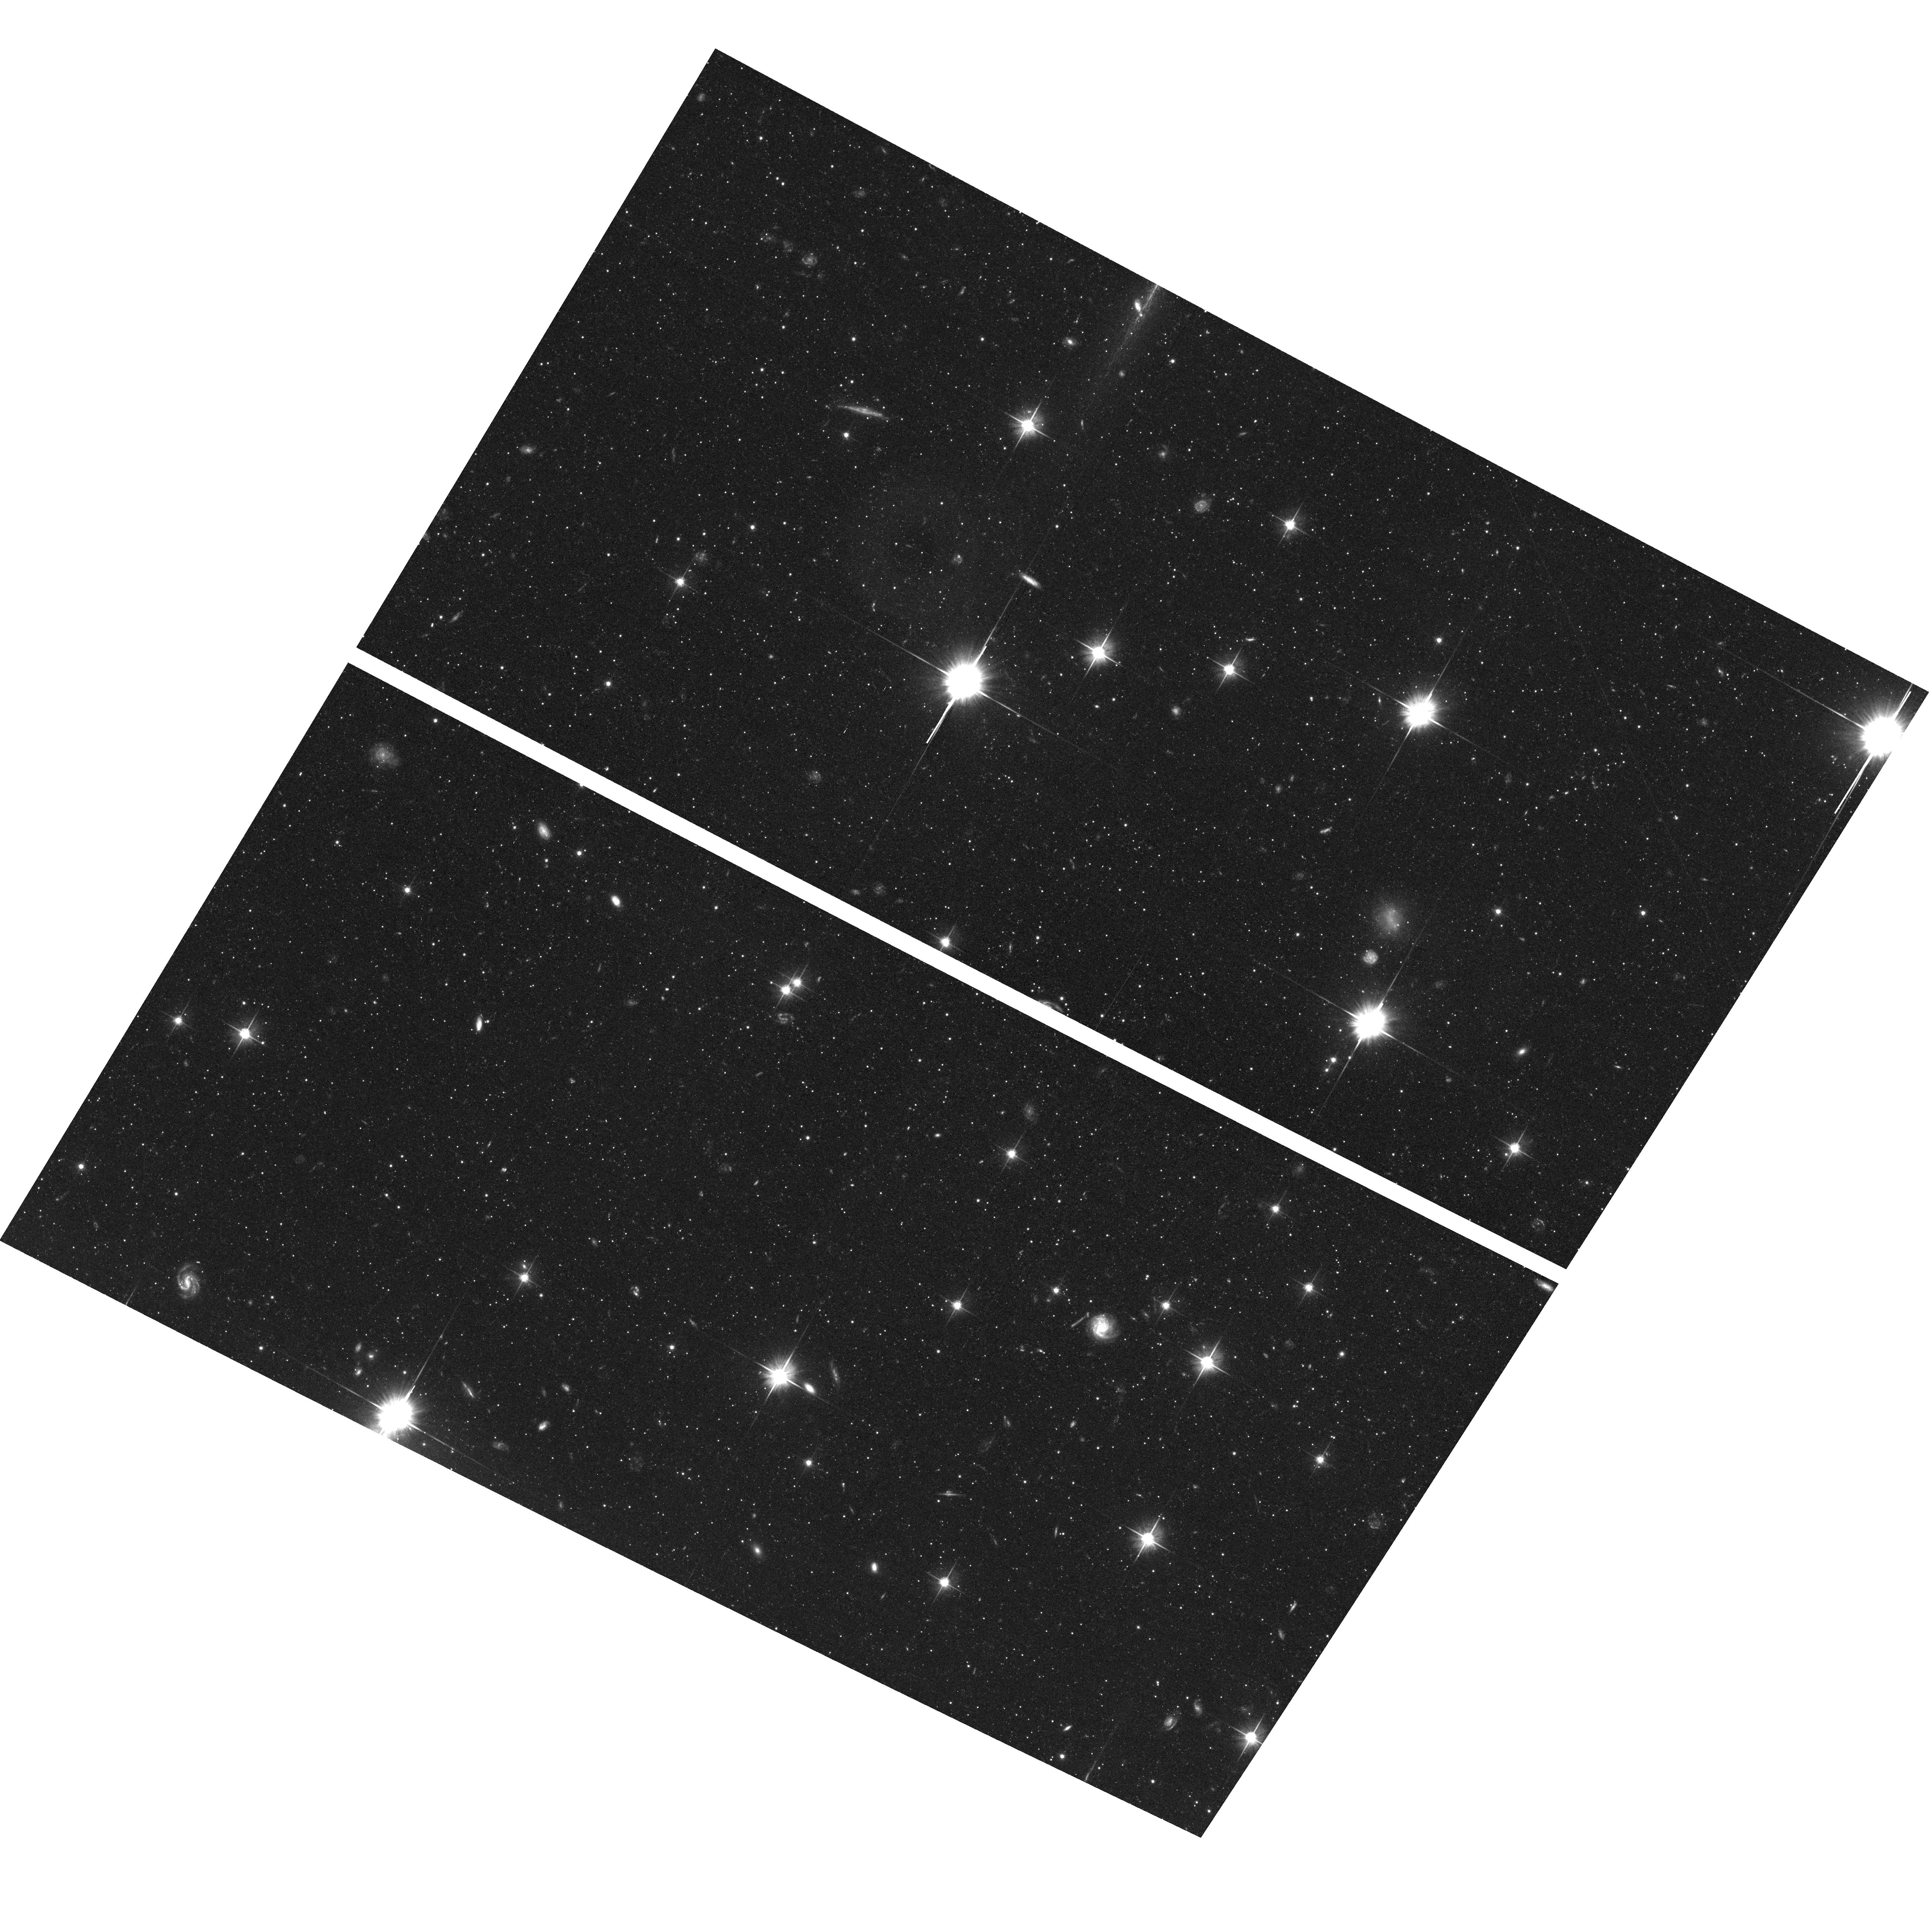
Target: field at RA 9.376°, Dec 39.269°
Instrument: ACS/WFC
Filter: F606W
Exposure: 56 min
Observation ID: hst_11658_06_acs_wfc_f606w_jb6f06

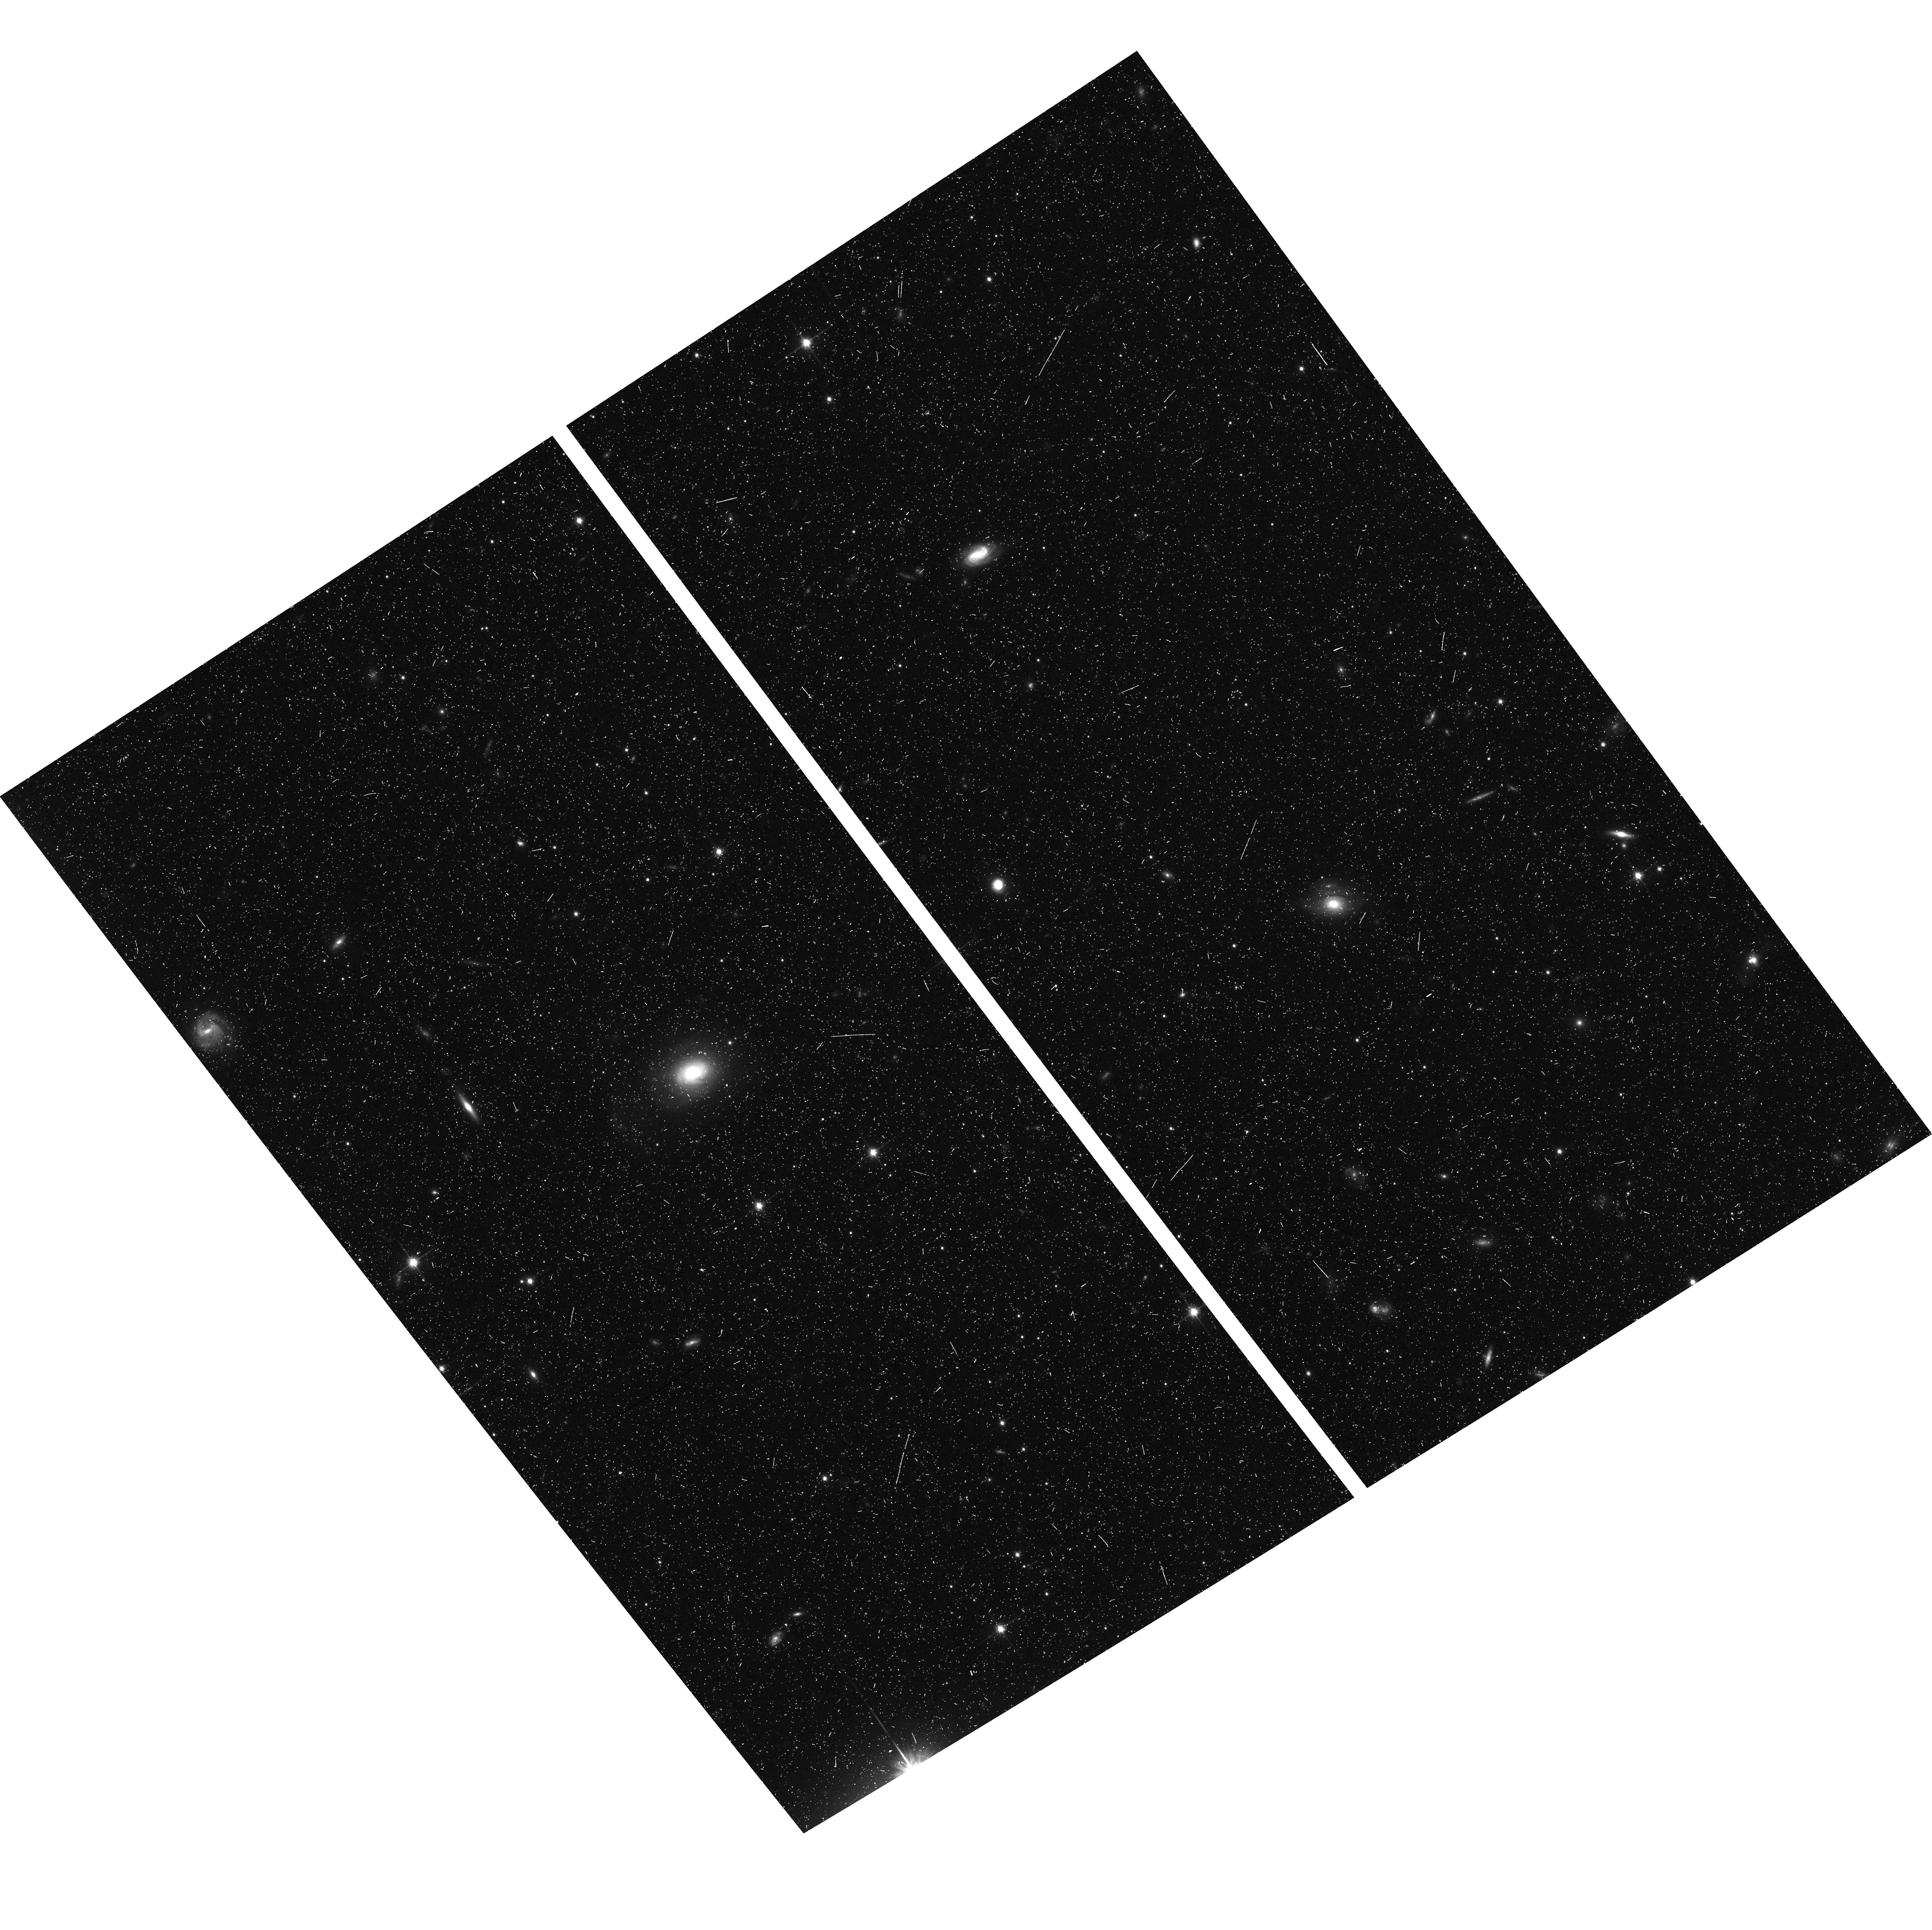
Target: field at RA 10.112°, Dec 39.336°
Instrument: ACS/WFC
Filter: F814W
Exposure: 20 min
Observation ID: hst_11658_71_acs_wfc_f814w_jb6f71

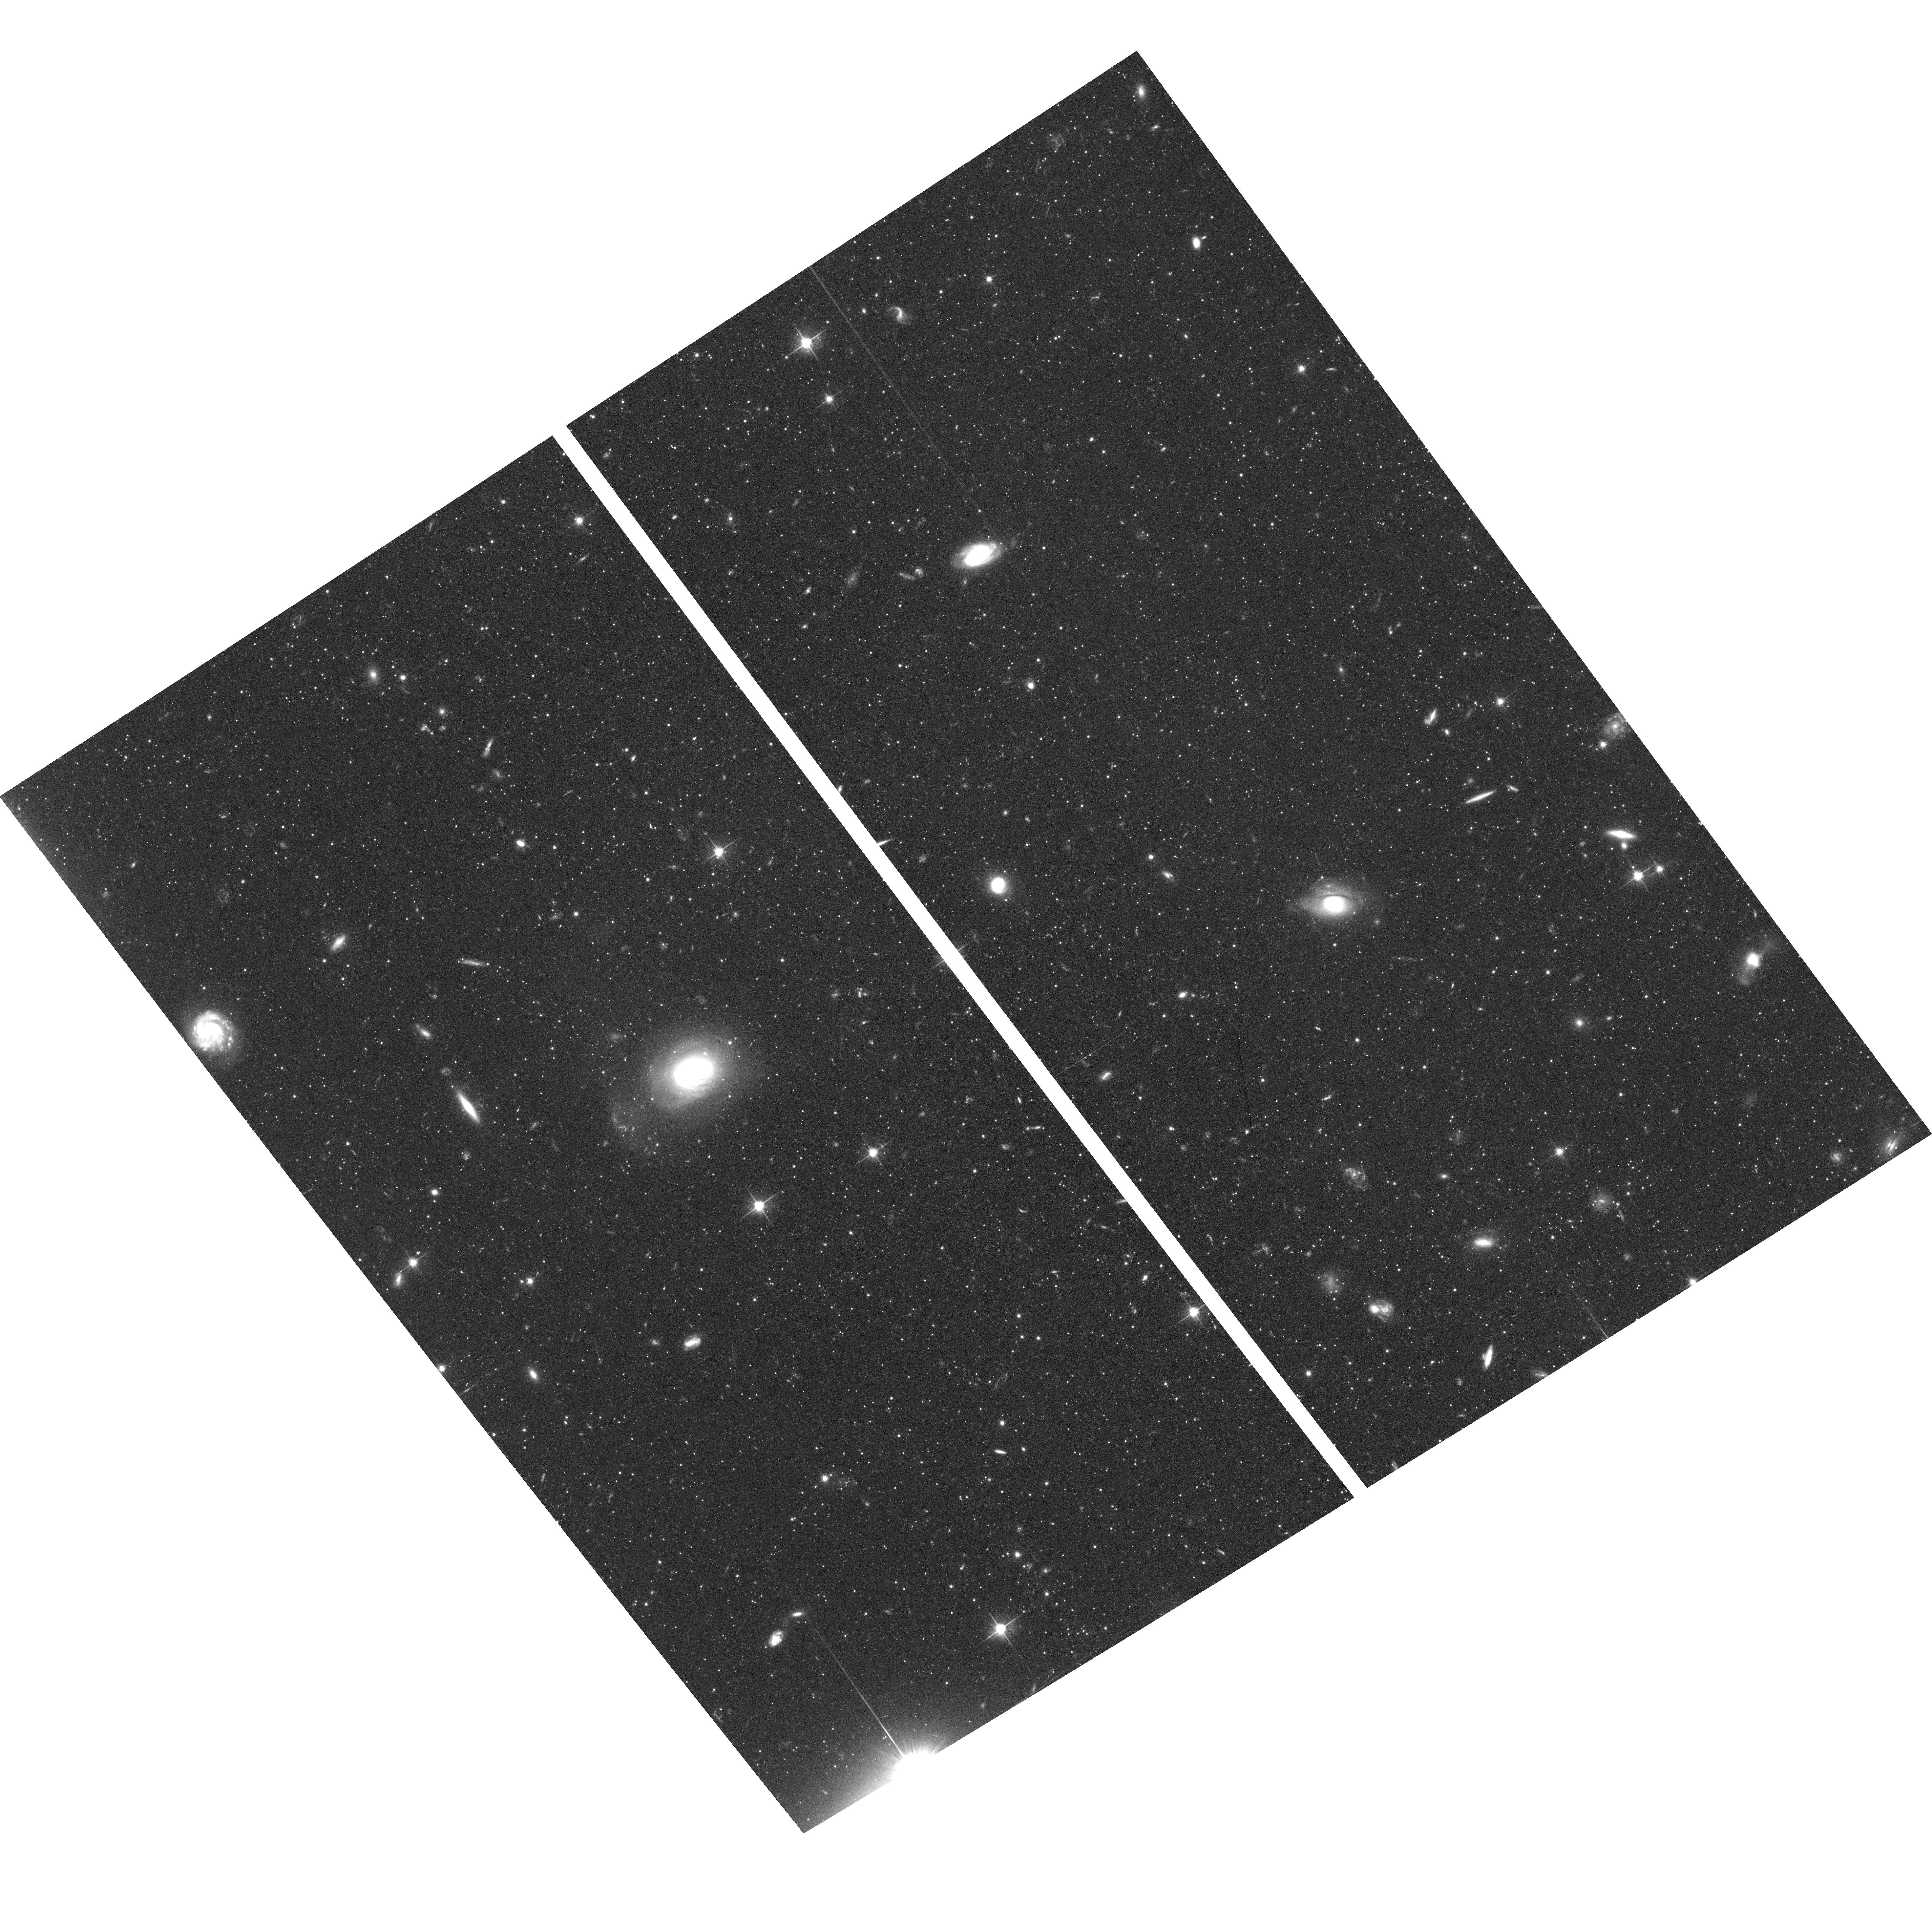
Target: field at RA 10.112°, Dec 39.336°
Instrument: ACS/WFC
Filter: F606W
Exposure: 54 min
Observation ID: hst_11658_71_acs_wfc_f606w_jb6f71

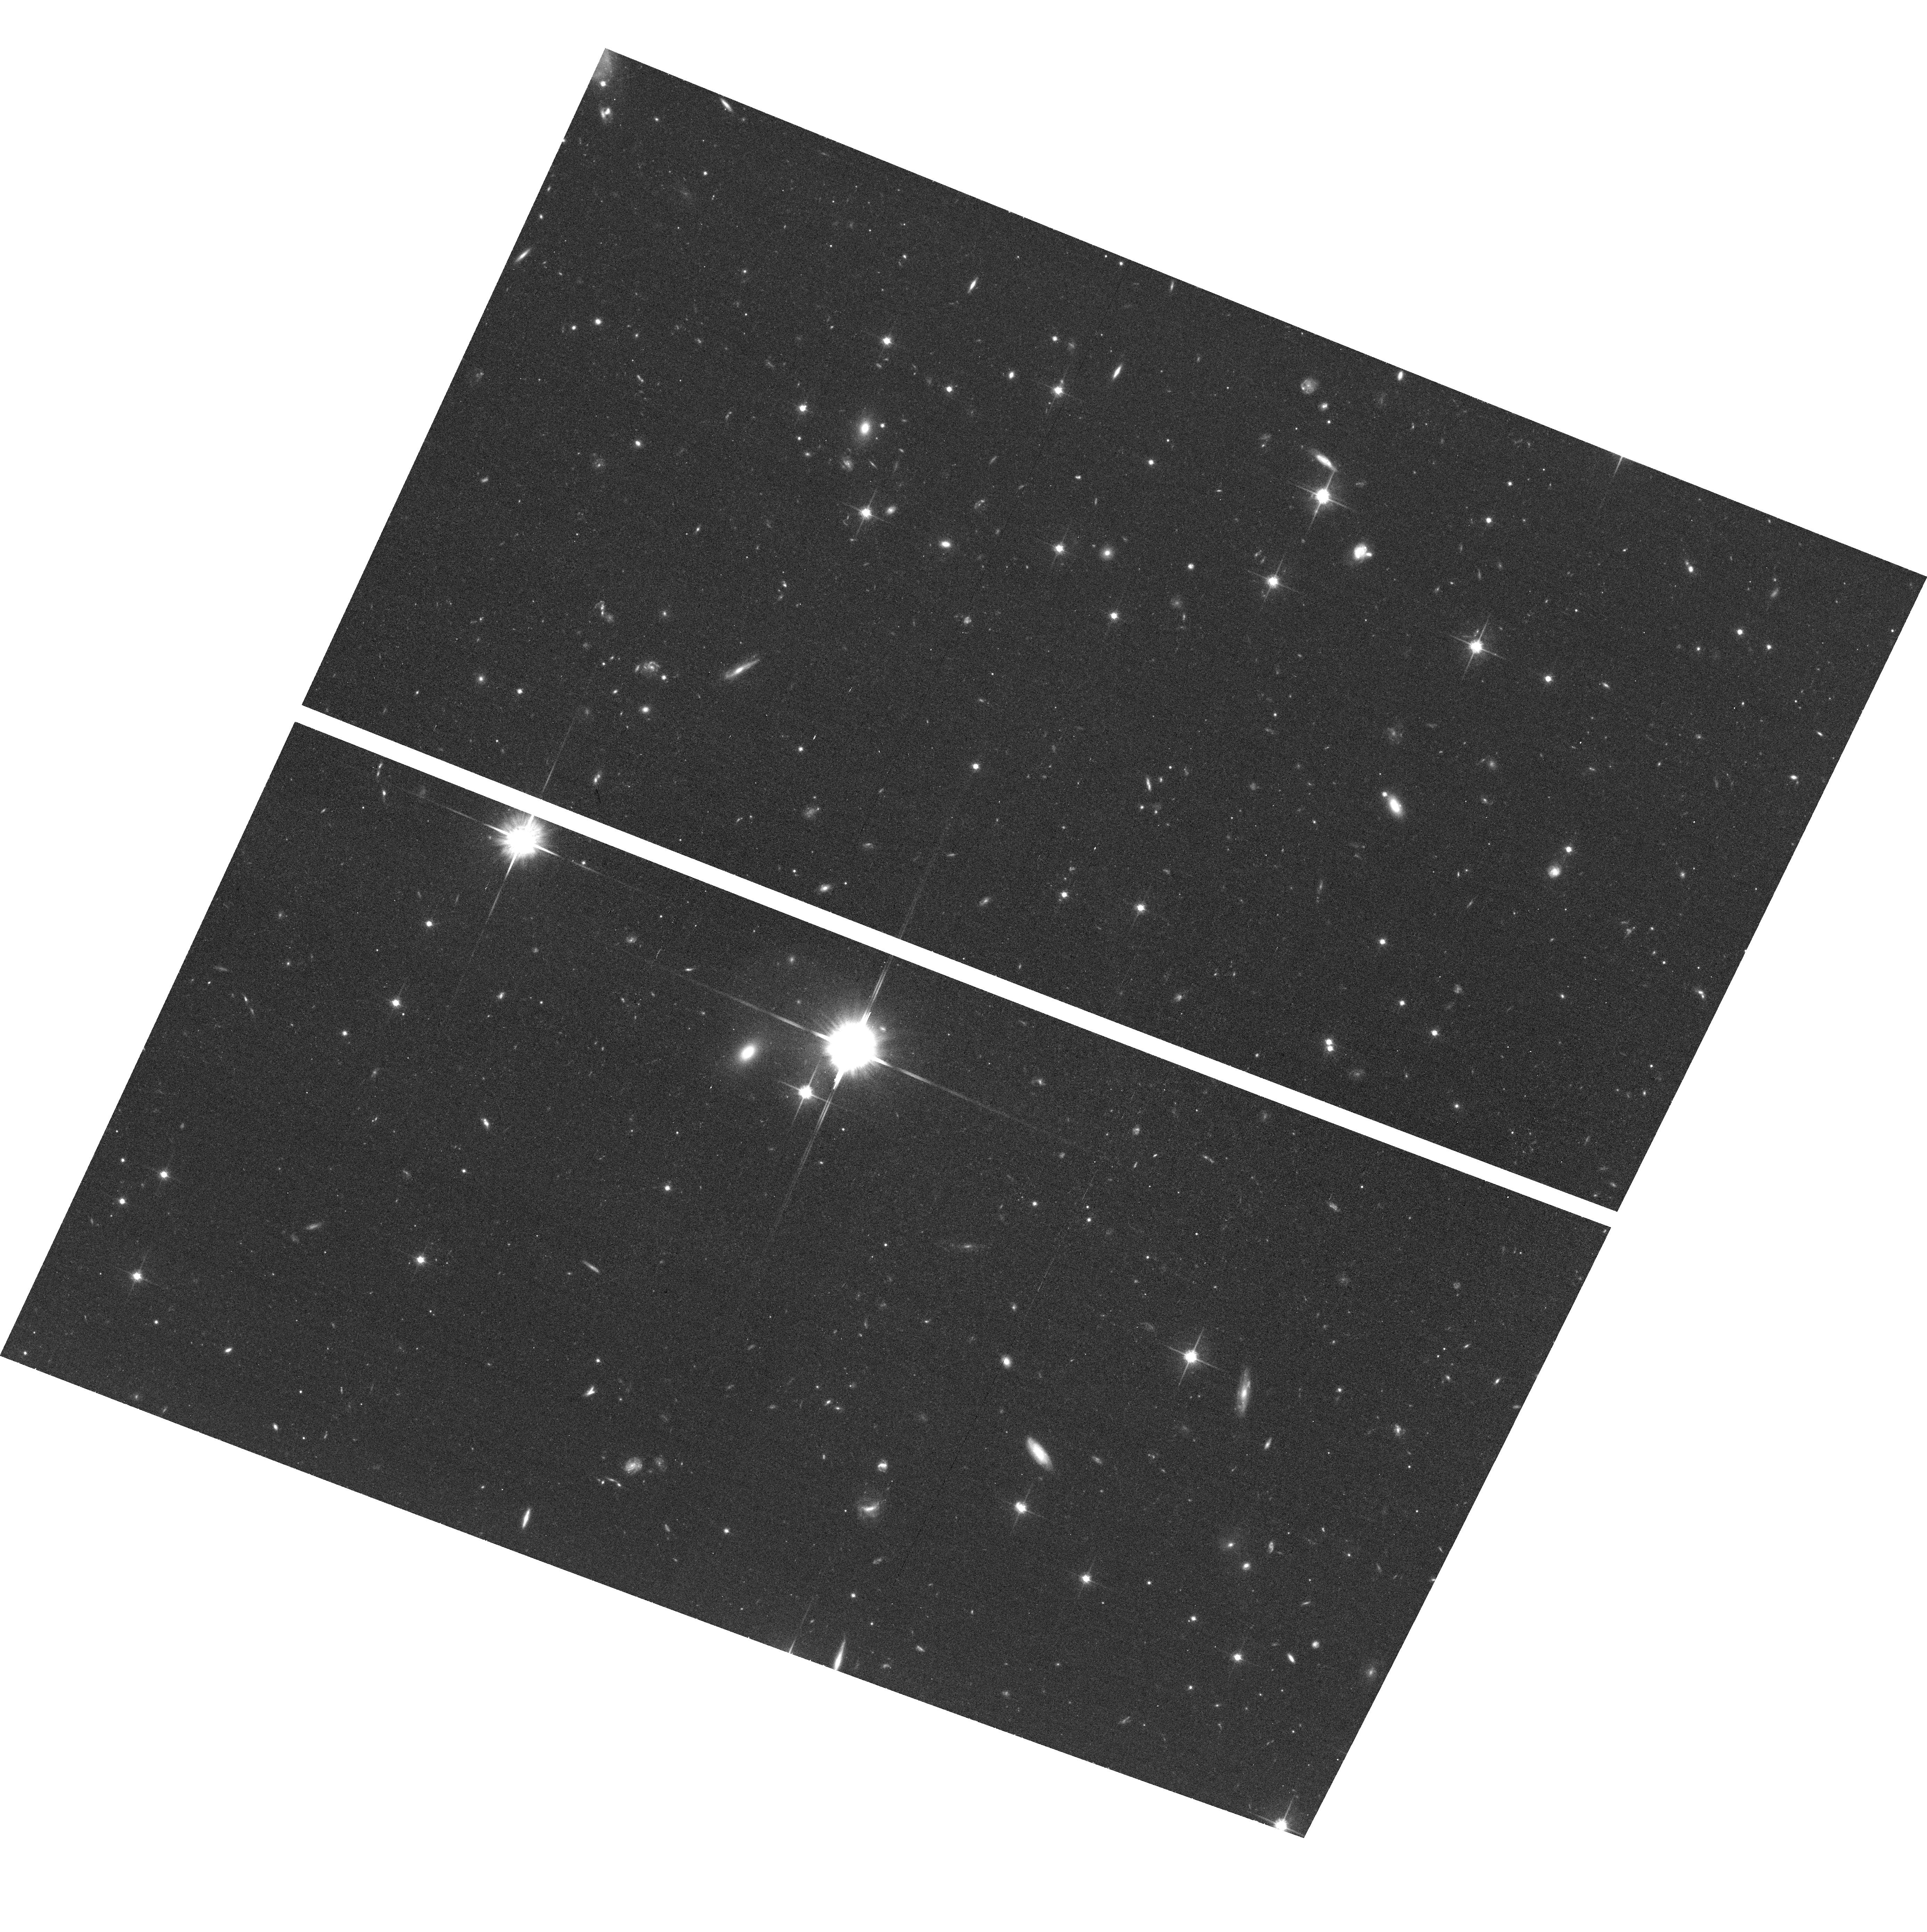
Target: field at RA 7.829°, Dec 37.589°
Instrument: ACS/WFC
Filter: F814W
Exposure: 42 min
Observation ID: hst_11658_14_acs_wfc_f814w_jb6f14

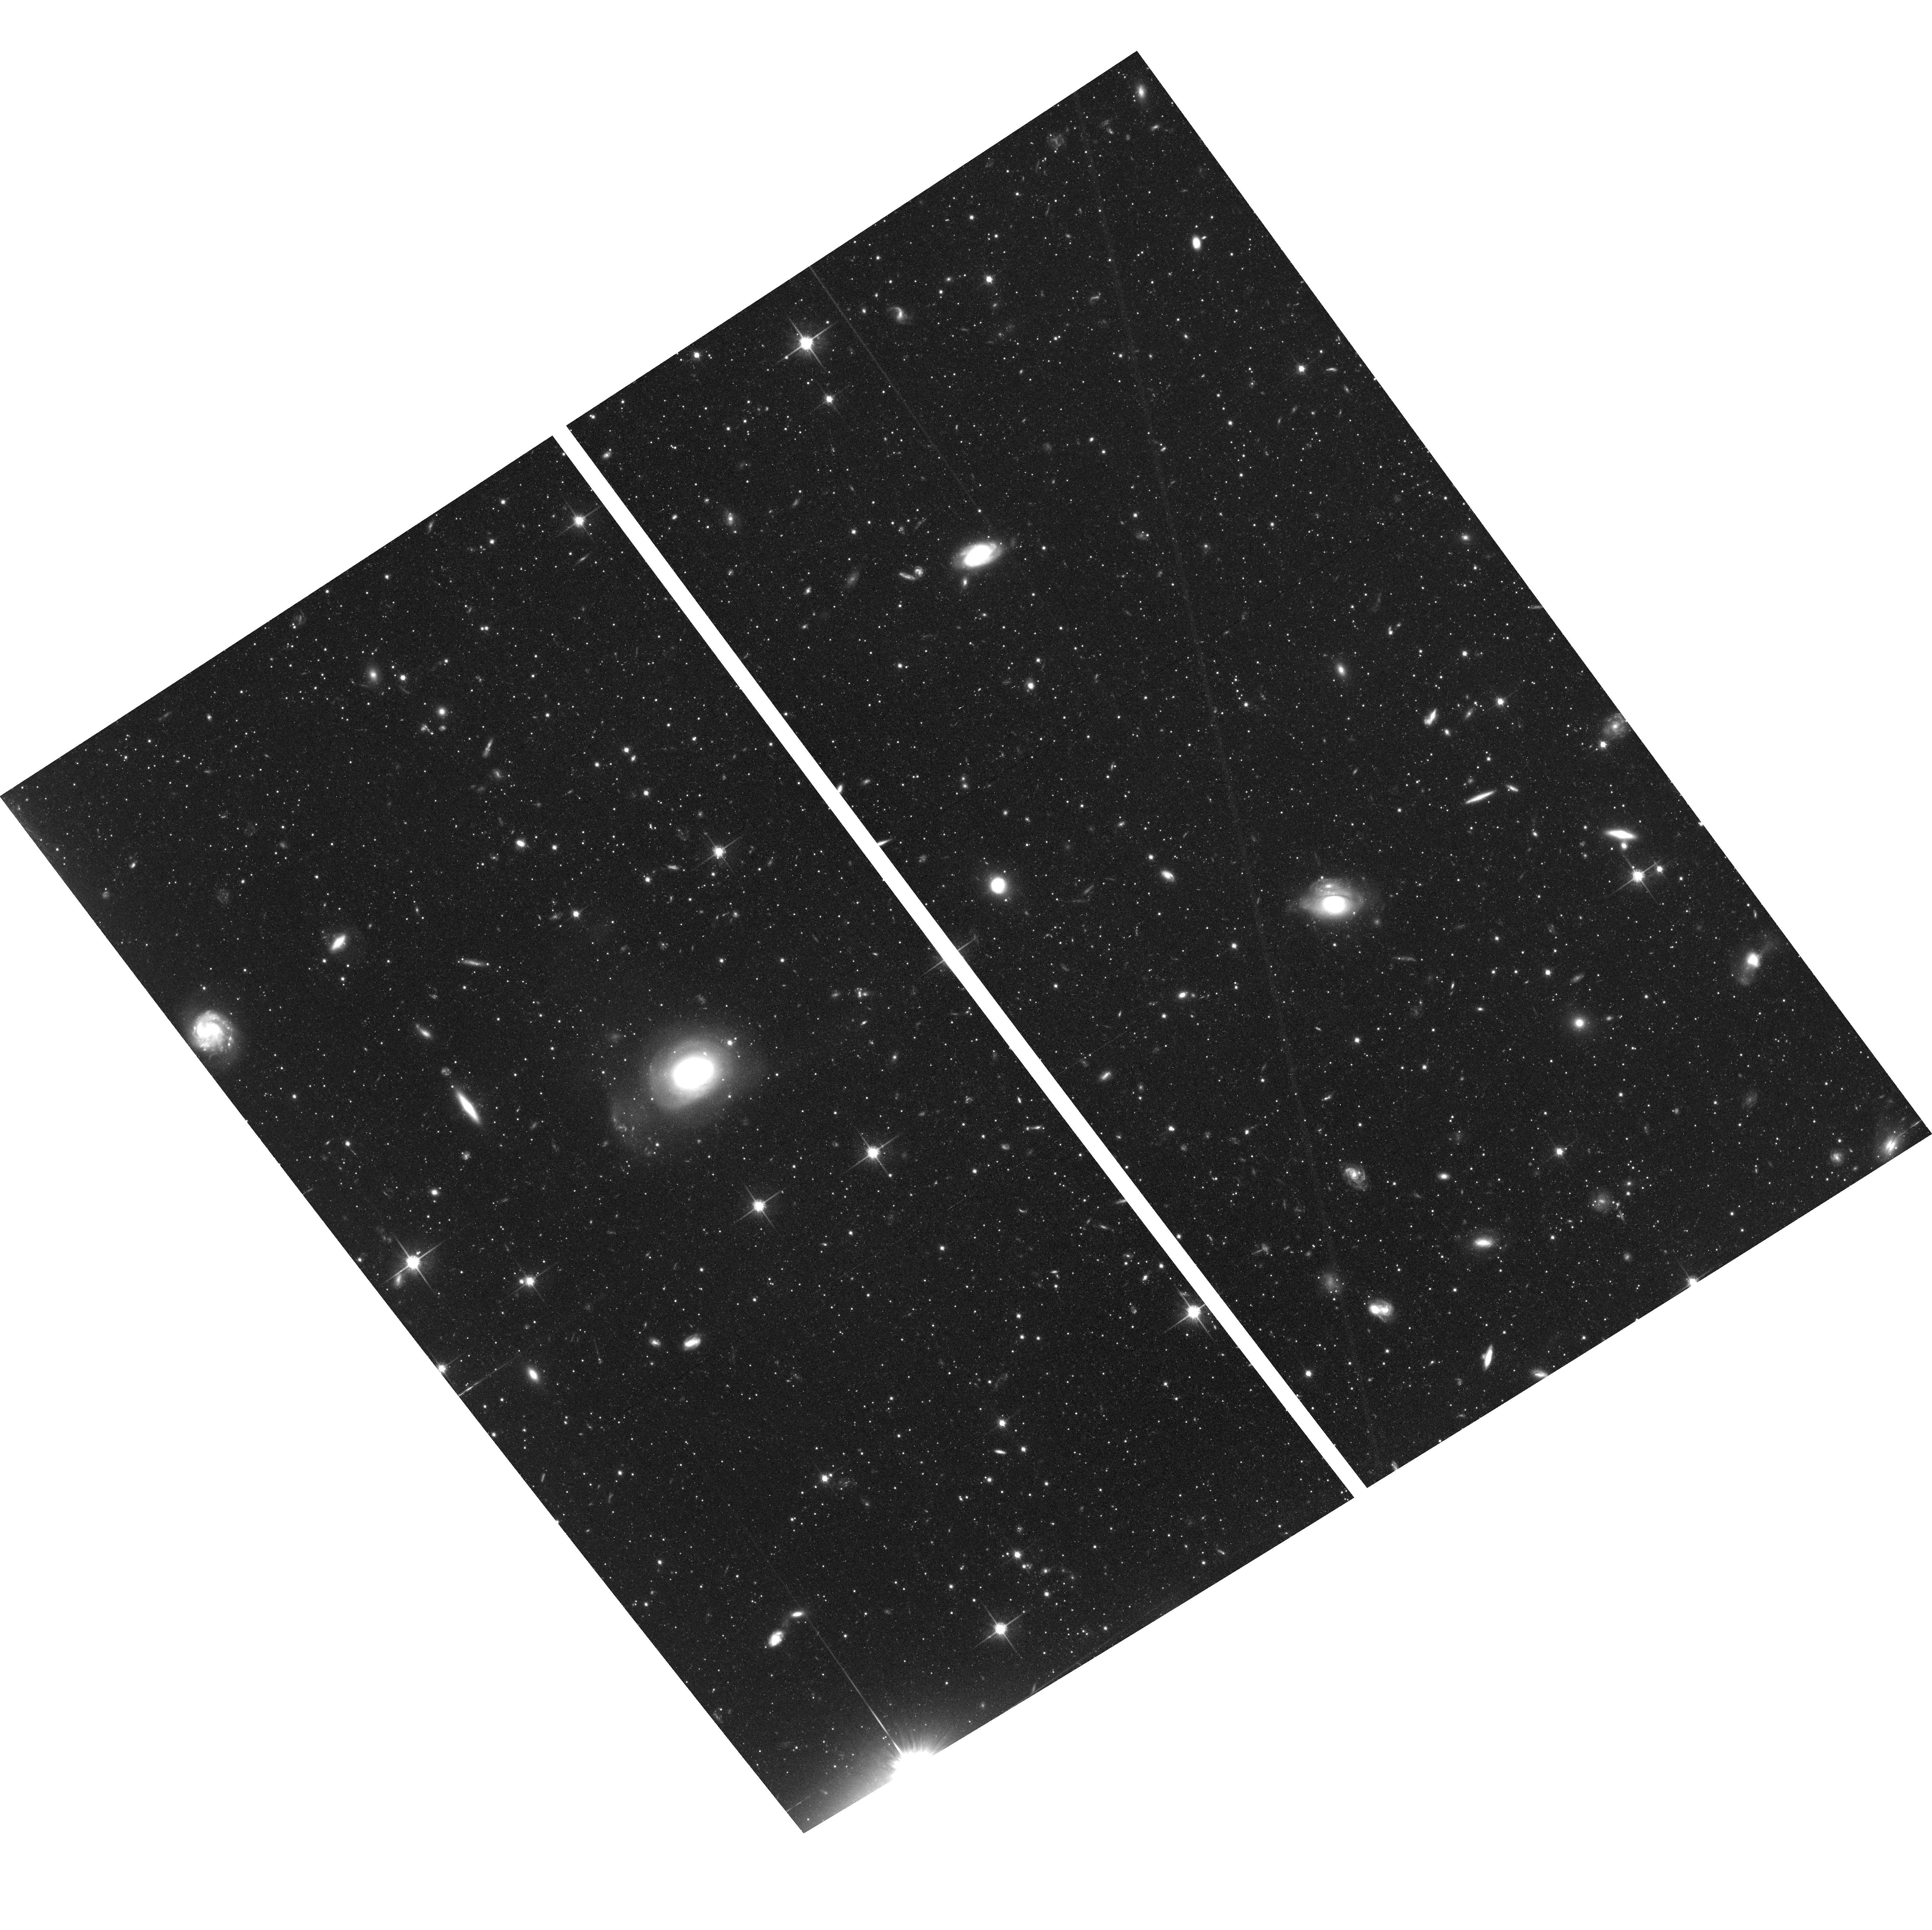
Target: field at RA 10.112°, Dec 39.336°
Instrument: ACS/WFC
Filter: F814W
Exposure: 2.4 h
Observation ID: hst_11658_07_acs_wfc_f814w_jb6f07

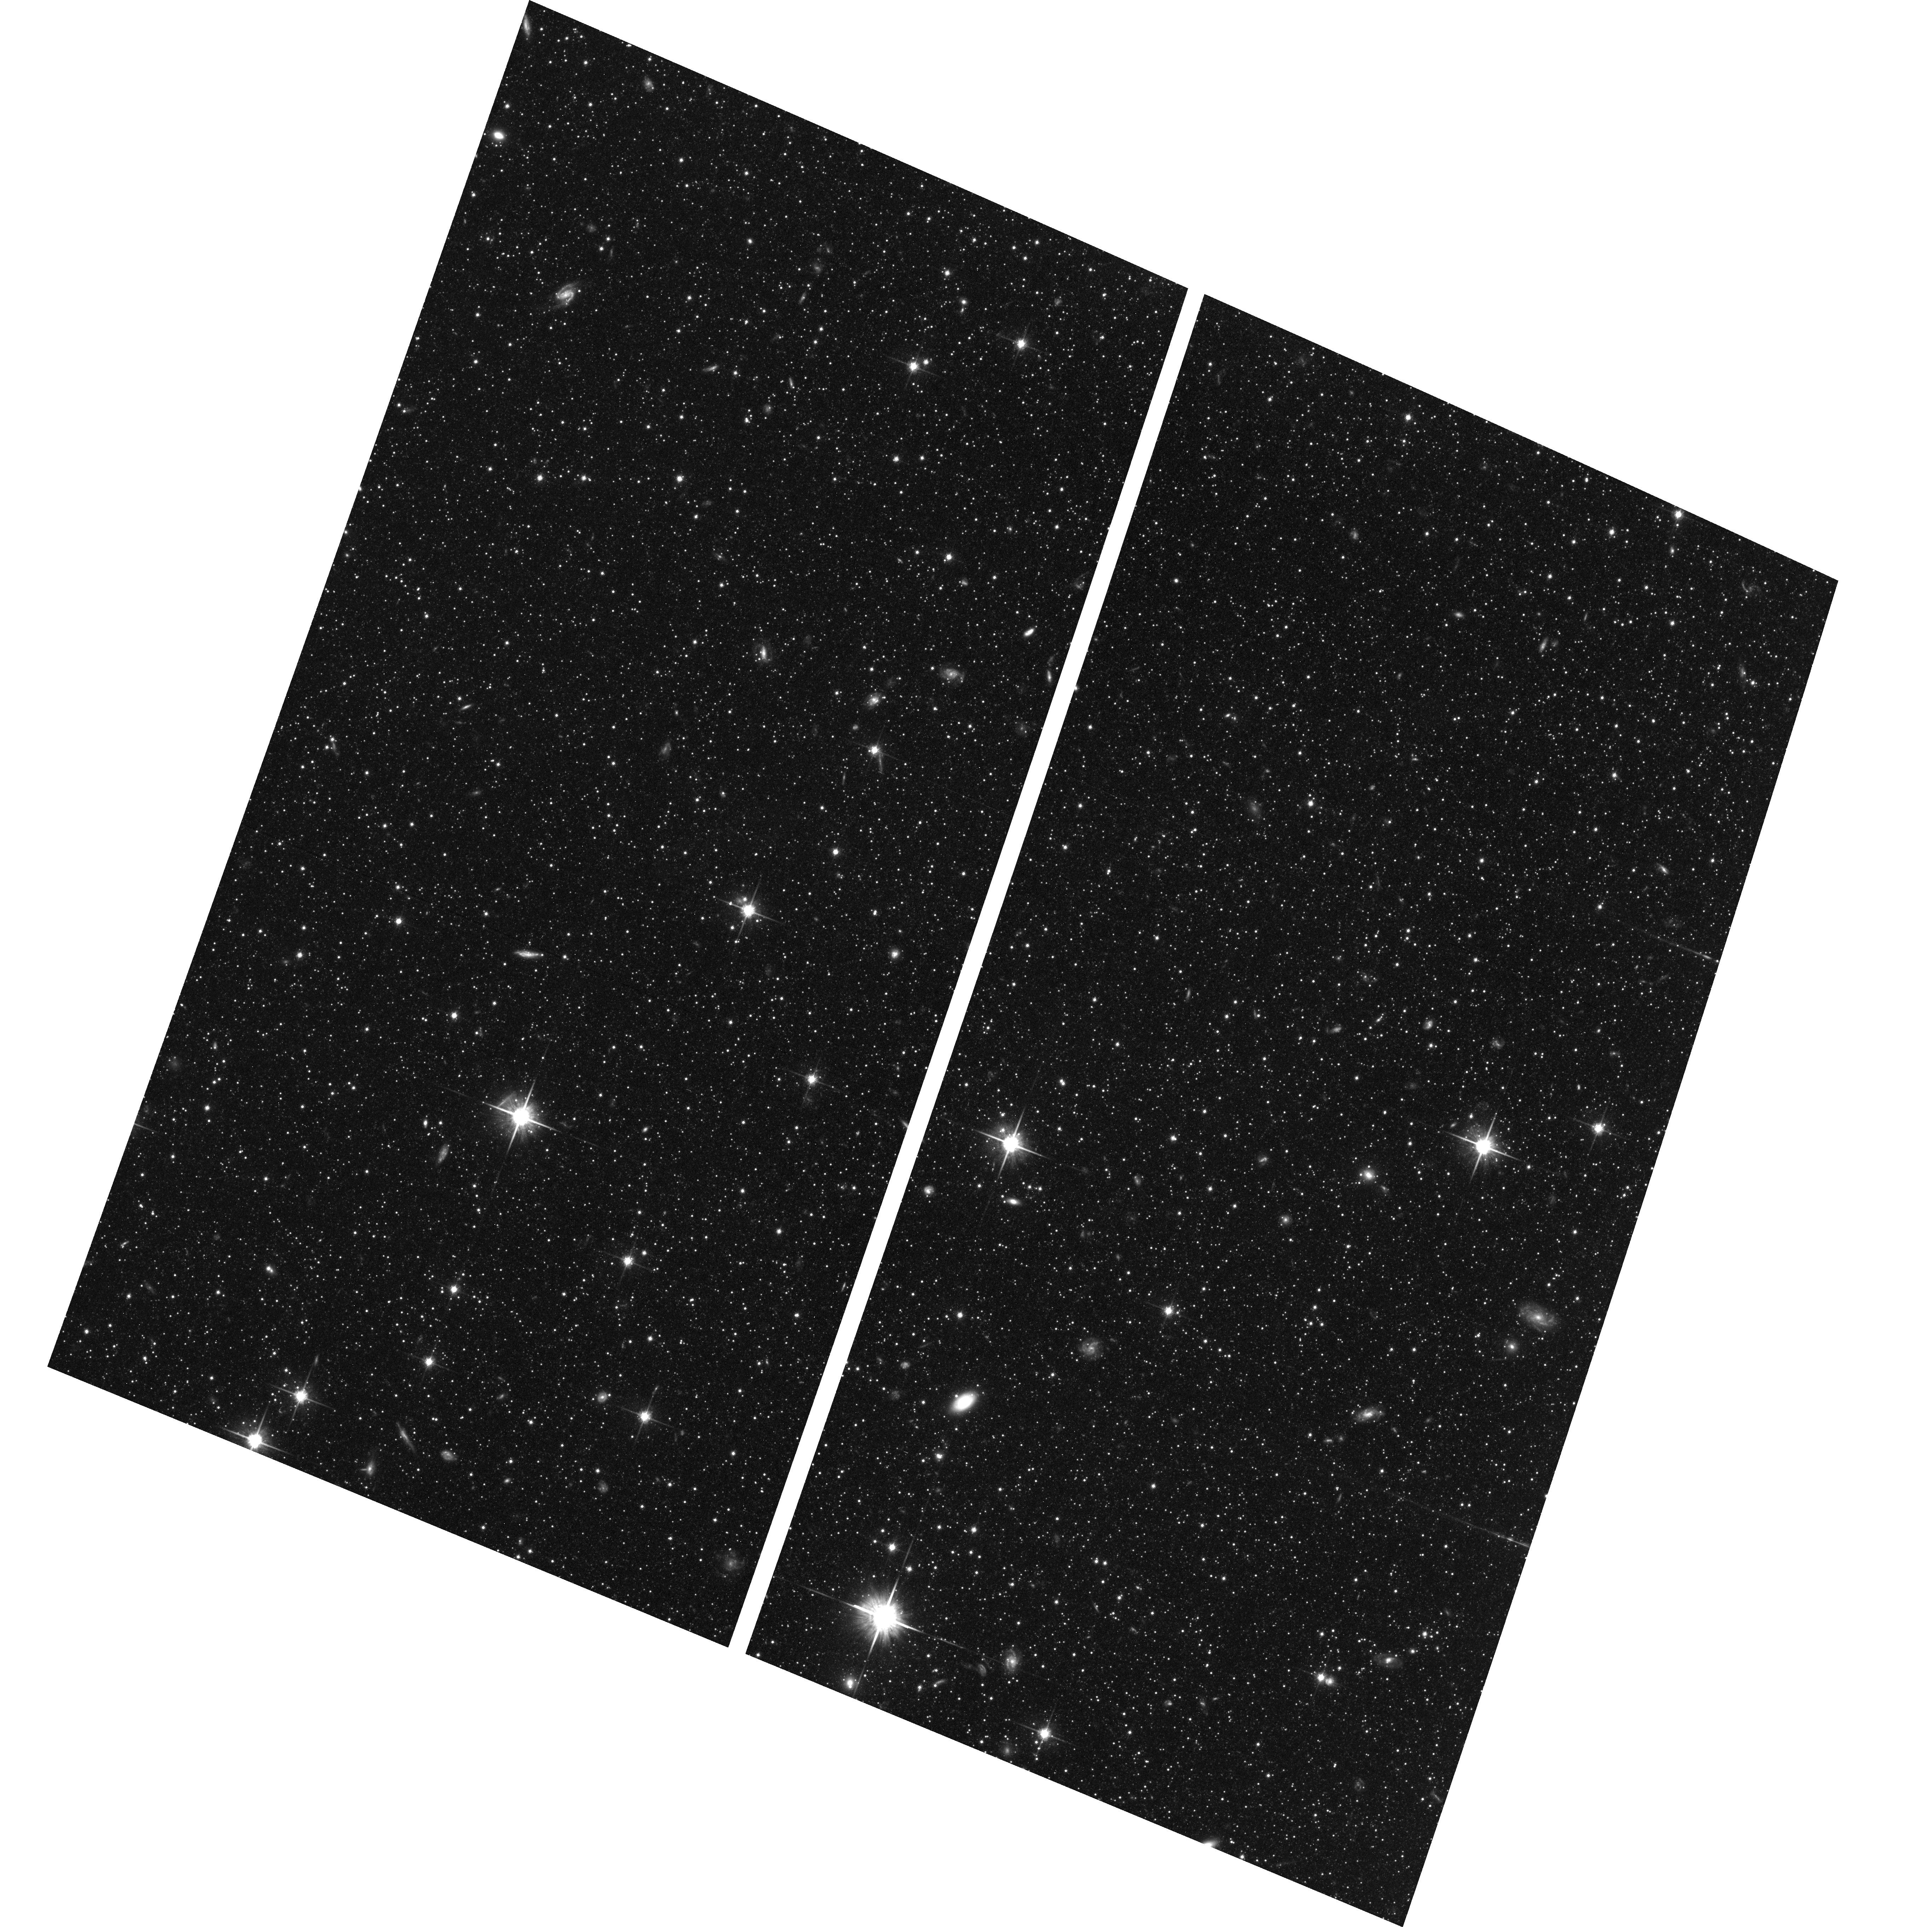
Target: field at RA 11.135°, Dec 40.314°
Instrument: ACS/WFC
Filter: F814W
Exposure: 2.3 h
Observation ID: hst_11658_08_acs_wfc_f814w_jb6f08

Probing the Outer Regions of M31 with QSO Absorption Lines (PI: Turnshek, David A.)

We propose HST-COS spectroscopy of 10 quasars behind M31. Absorption lines due to MgII, FeII, CIV, and a variety of other lines will be searched for and measured. Six quasars lie between 1 and 4.2 Holmberg radii near the major axis on the southwest side, where confusion with Milky Way gas is minimized. Two lie even farther out on the southwest side of the major axis. One lies within 1 Holmberg radius. Two of the 10 pass through M31's high velocity clouds seen in a detailed 21 cm emission map. Exposure time estimates were based on SDSS magnitudes and available GALEX magnitudes. Thus, using the most well-studied external spiral galaxy in the sky, our observations will permit us to check, better than ever before, the standard picture that quasar metal-line absorption systems such as MgII and CIV arise in an extended gaseous halo/disk of a galaxy well beyond its observable optical radius. The observations will yield insights into the nature of the gas and its connection to the very extended stellar components of M31 that have recently been studied. Notably the observations have the potential of extending M31's rotation curve to very large galactocentric distances, thereby placing new constrants on M31's dark matter halo. Finally, we also request that the coordinated parallel orbits be allocated to this program so that we may image the resolved stellar content of M31's halo and outer disk.